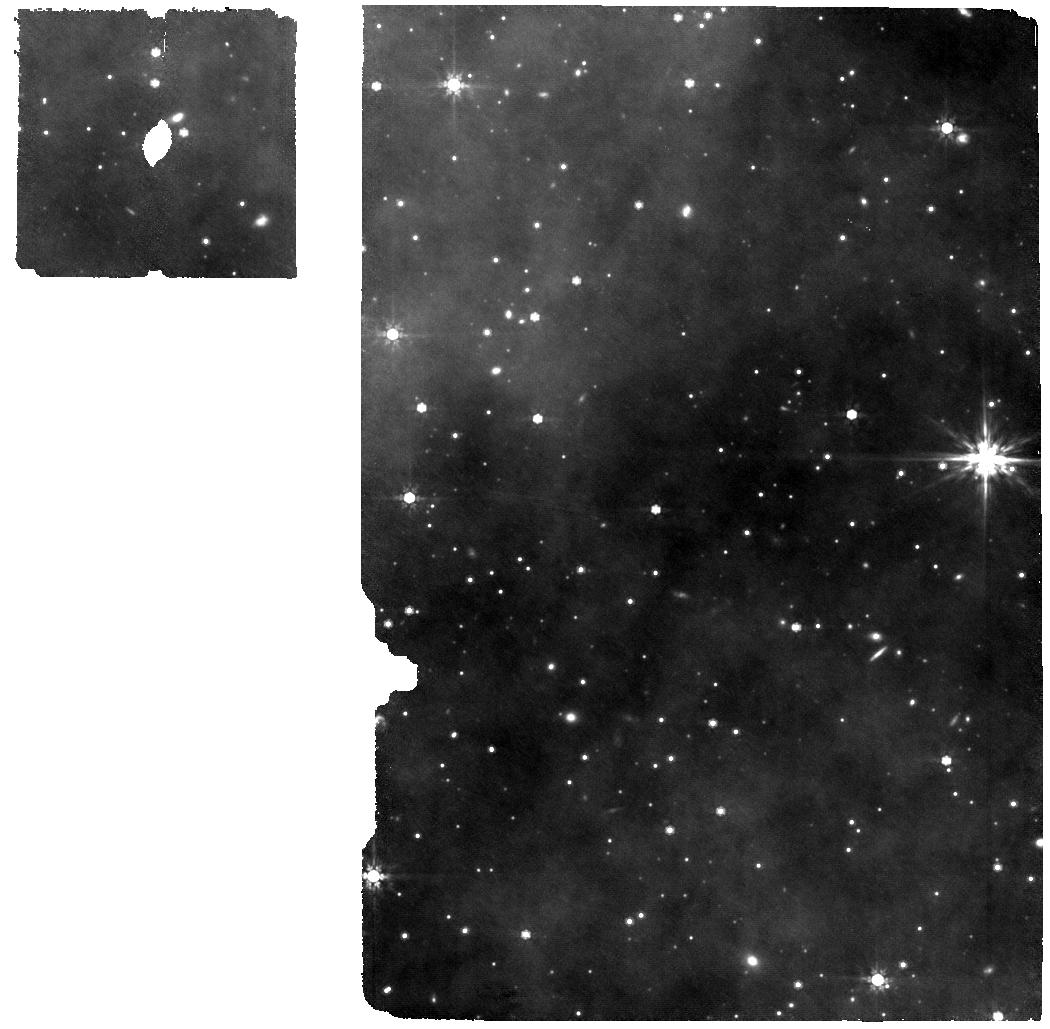
Target: ASASSN--21qj
Instrument: MIRI
Filter: F770W
Exposure: 5.9 h
Observation ID: jw06377-o002_t001_miri_f770w

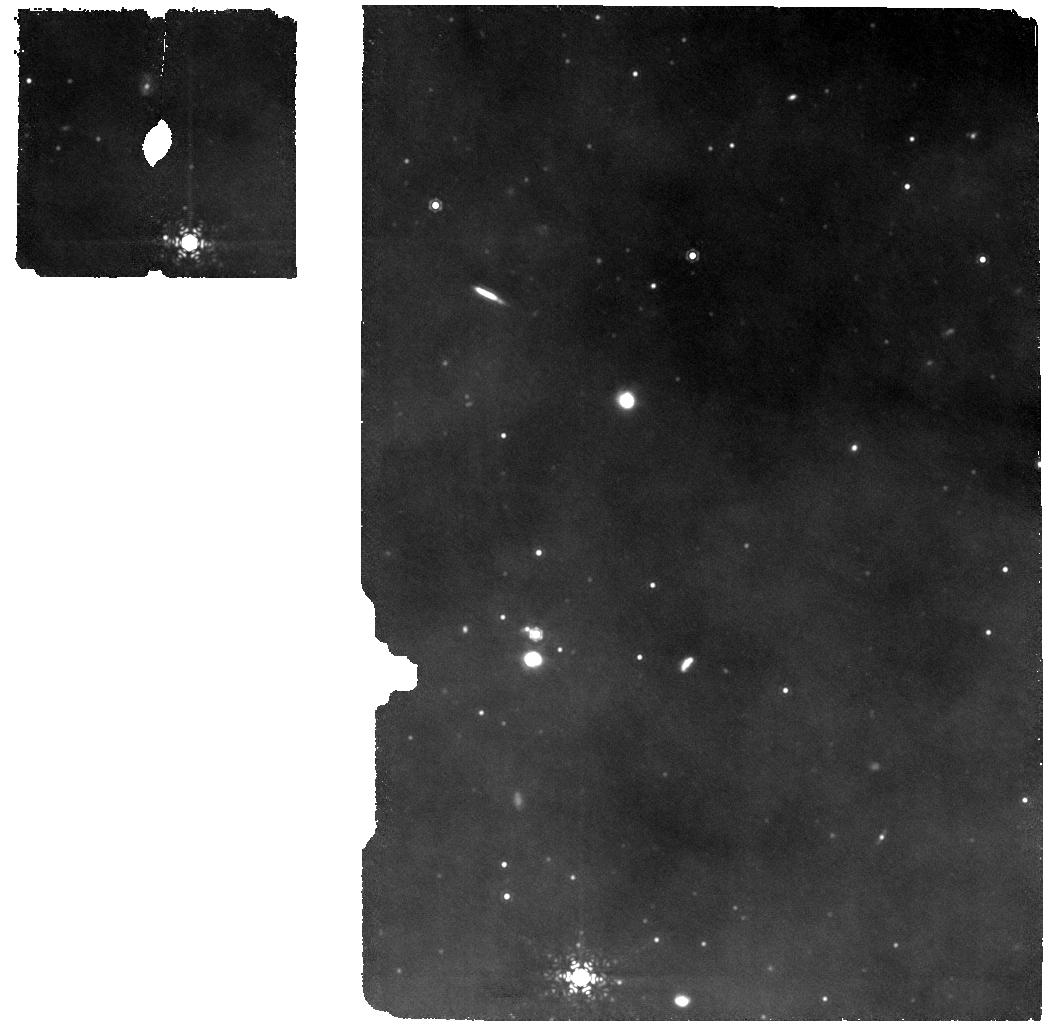
Target: ASASSN--21qj
Instrument: MIRI
Filter: F1130W
Exposure: 2 h
Observation ID: jw06377-o001_t001_miri_f1130w

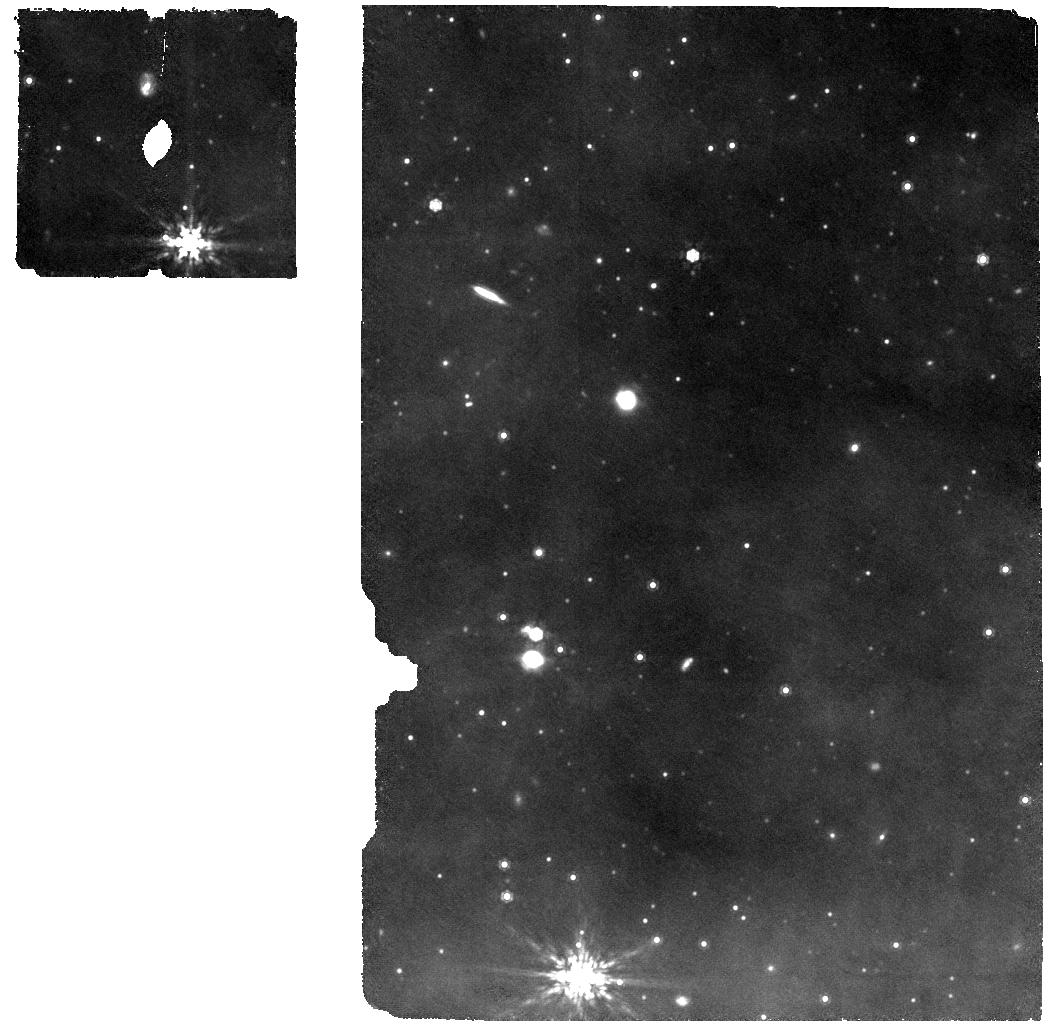
Target: ASASSN--21qj
Instrument: MIRI
Filter: F1000W
Exposure: 2 h
Observation ID: jw06377-o001_t001_miri_f1000w

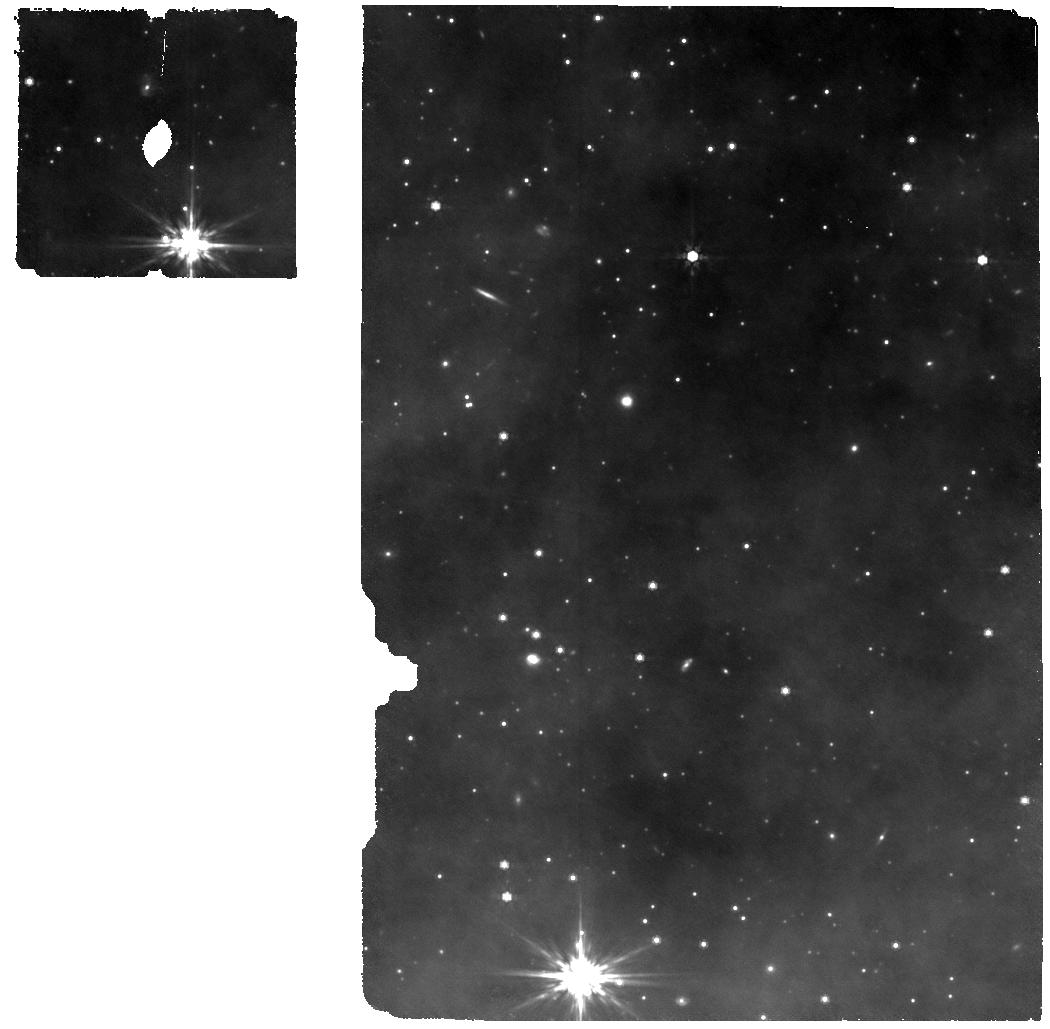
Target: ASASSN--21qj
Instrument: MIRI
Filter: F770W
Exposure: 2 h
Observation ID: jw06377-o001_t001_miri_f770w

When worlds collide: formation and evolution of a synestia (PI: Kenworthy, Matthew)

We propose to confirm and characterise a candidate 'synestia', the self luminous remnant produced by a collision that occurred in 2019 between two ice giant exoplanets orbiting a Sun-like star, ASASSN-21qj. The unique sensitivity of JWST at thermal infrared wavelengths will enable the direct detection and spectral identification of chemical species in this post-impact body. Our science goals are: - Confirm the identification of the phenomena observed in ASASSN-21qj as a post-impact remnant. - Constrain the mass and composition of the synestia by measuring the time evolution of its spectral energy distribution. - Quantify the presence of water vapour, silicates and/or other refractory materials in the synestia's photosphere with medium resolution spectroscopy.